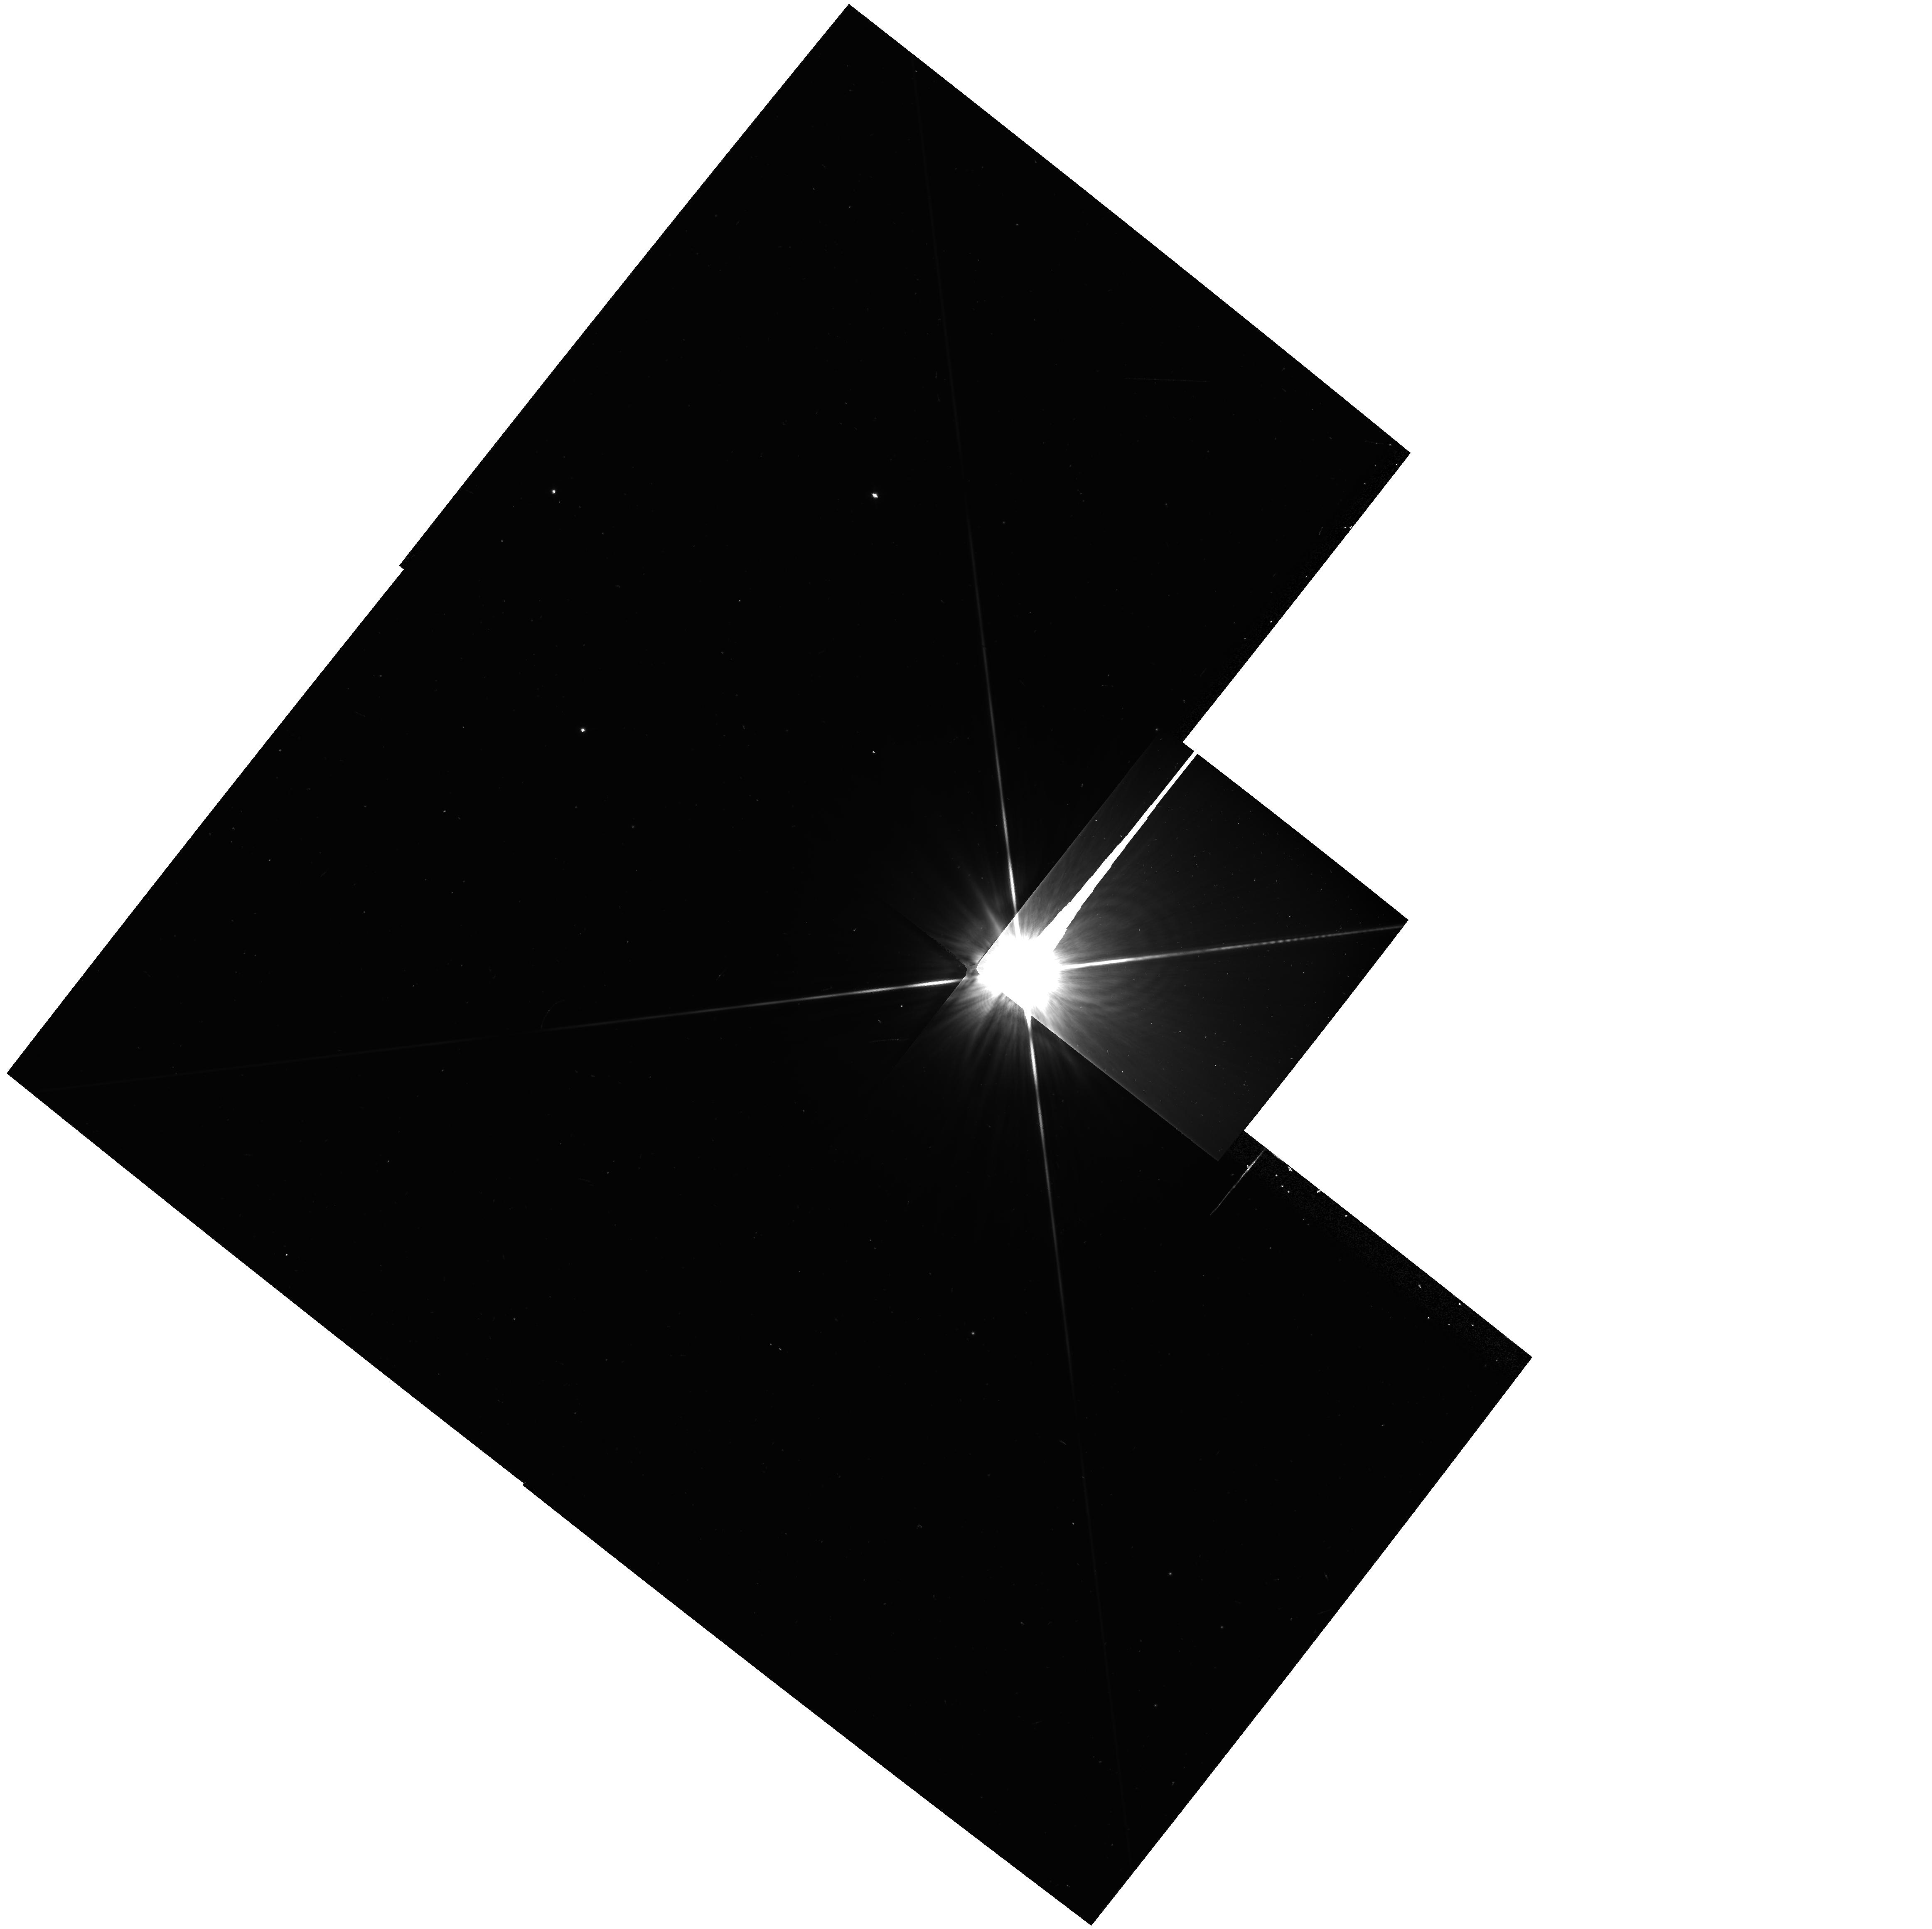
Target: HD39060
Instrument: WFPC2/PC
Filter: F814W
Exposure: 5 min
Observation ID: hst_5700_03_wfpc2_pc_f814w_u2yj03

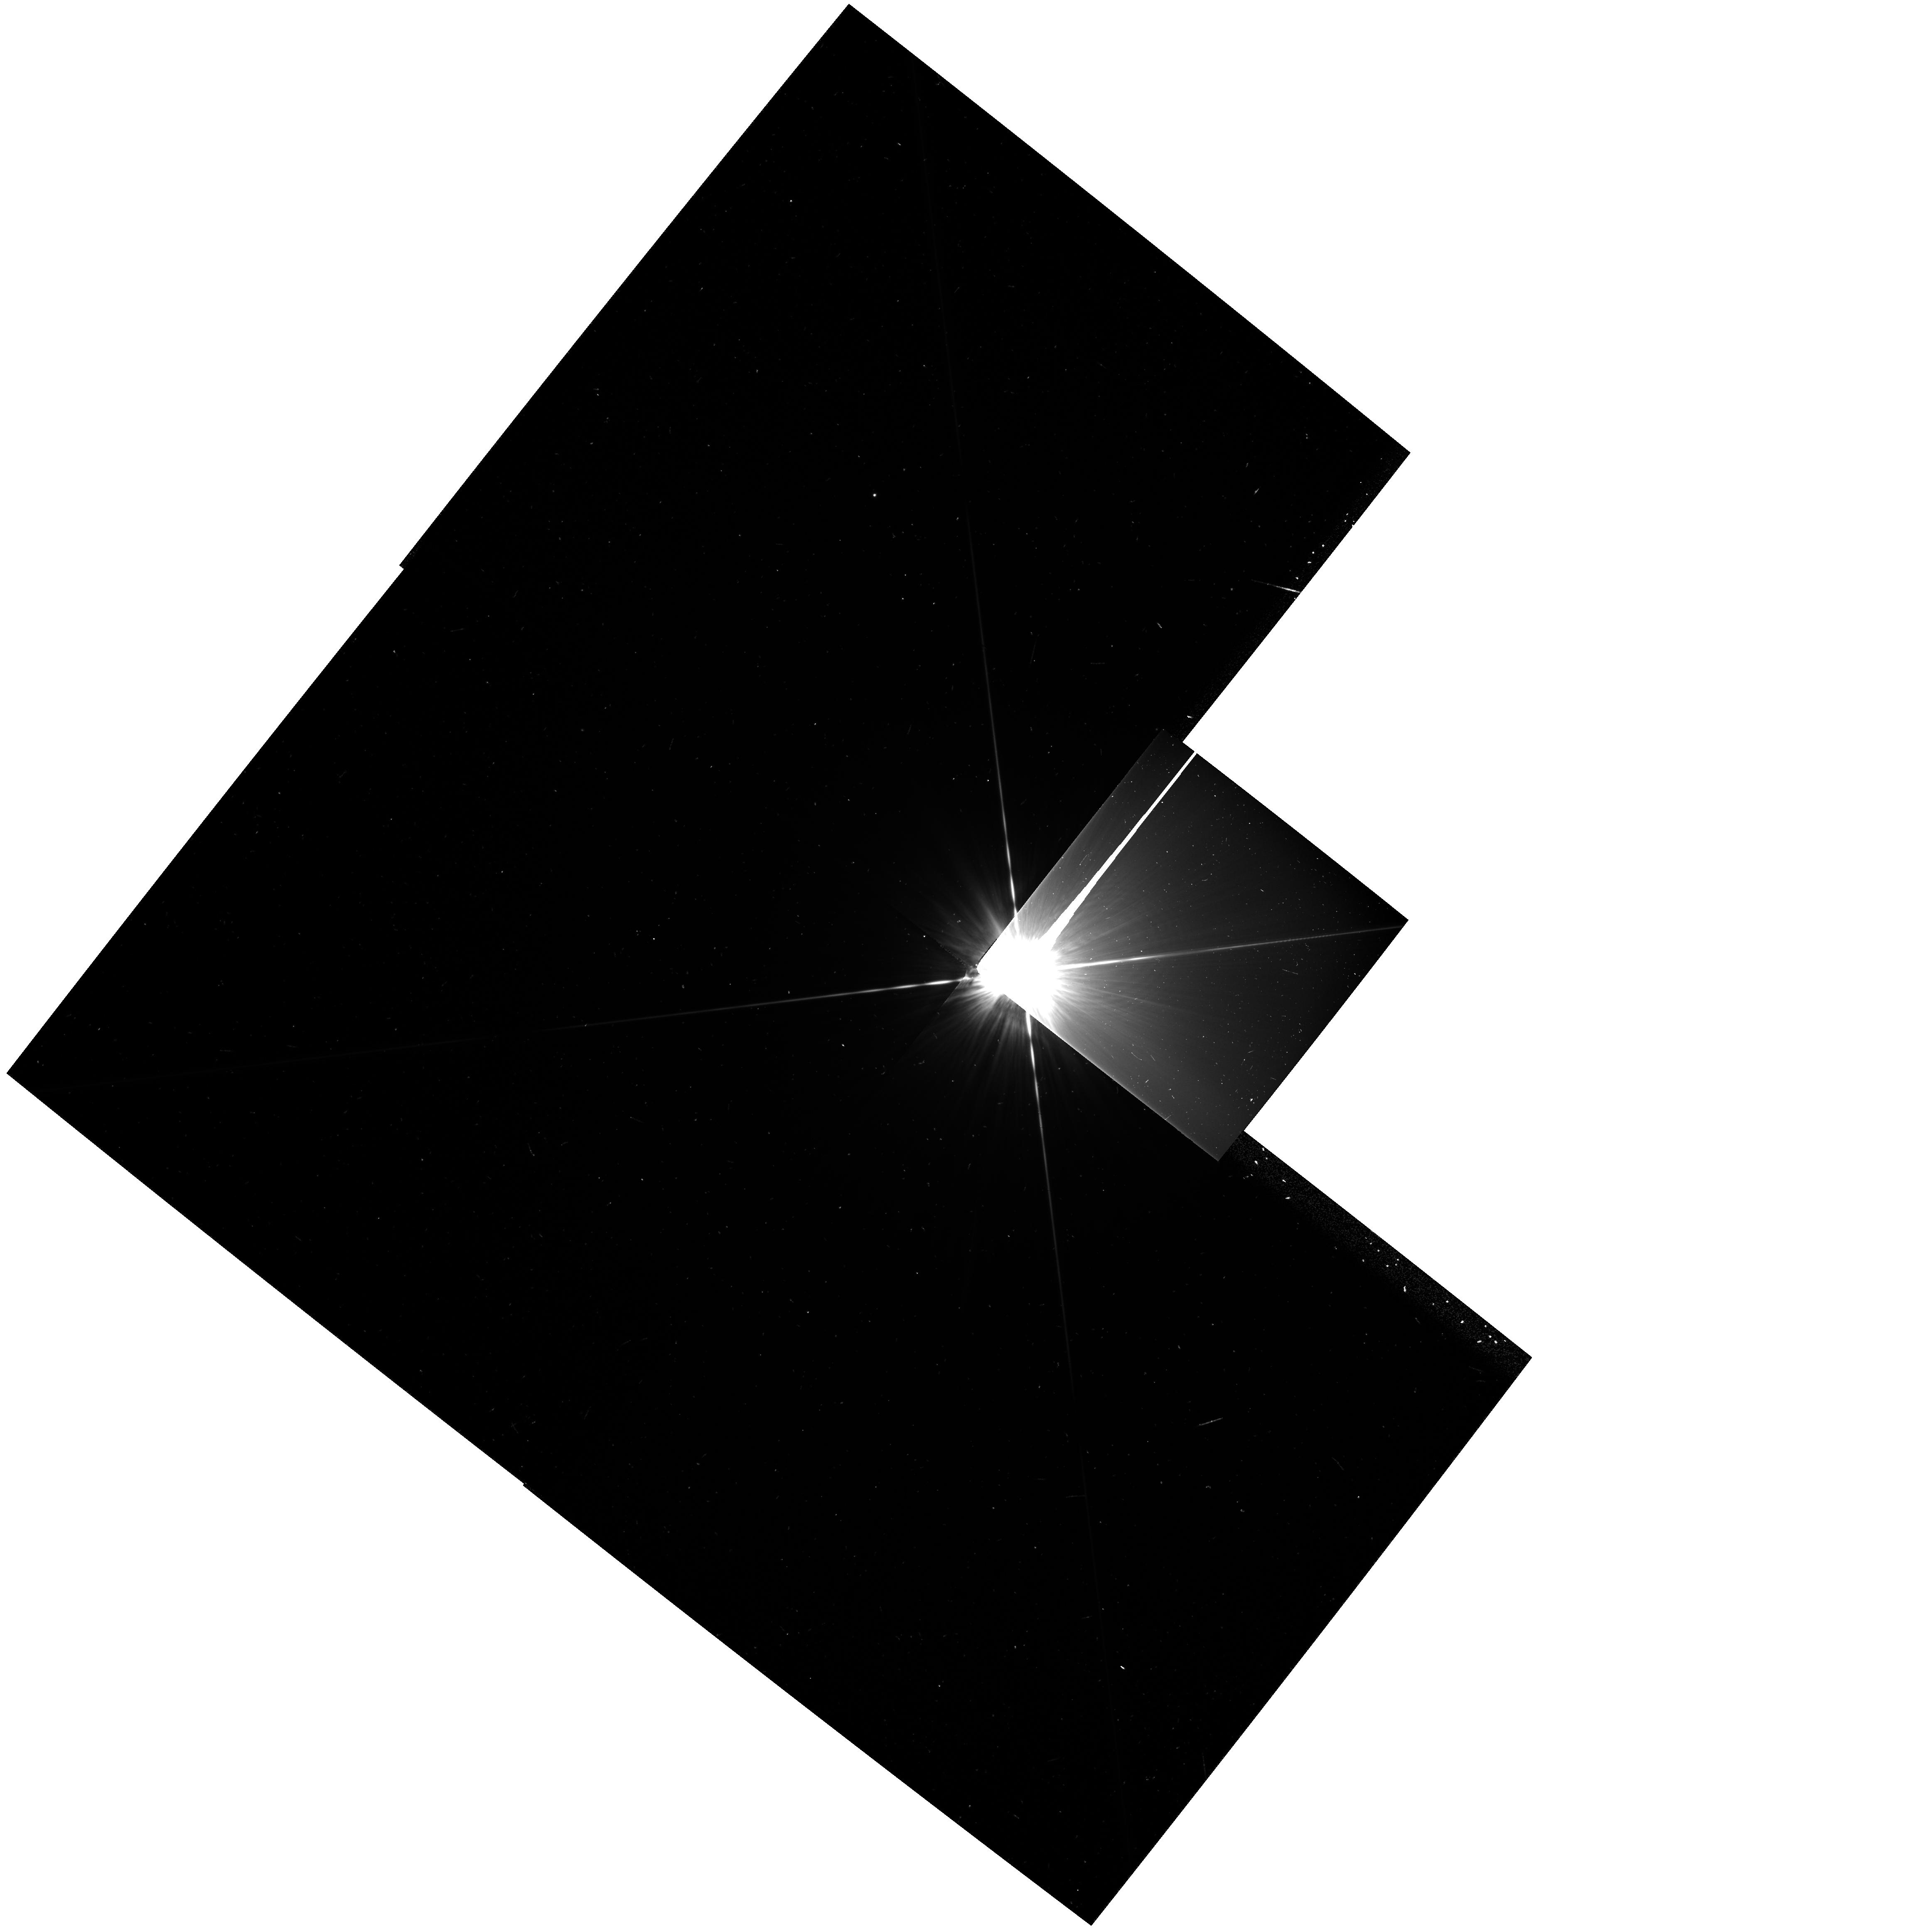
Target: HD39060
Instrument: WFPC2/PC
Filter: F439W
Exposure: 8 min
Observation ID: hst_5700_03_wfpc2_pc_f439w_u2yj03

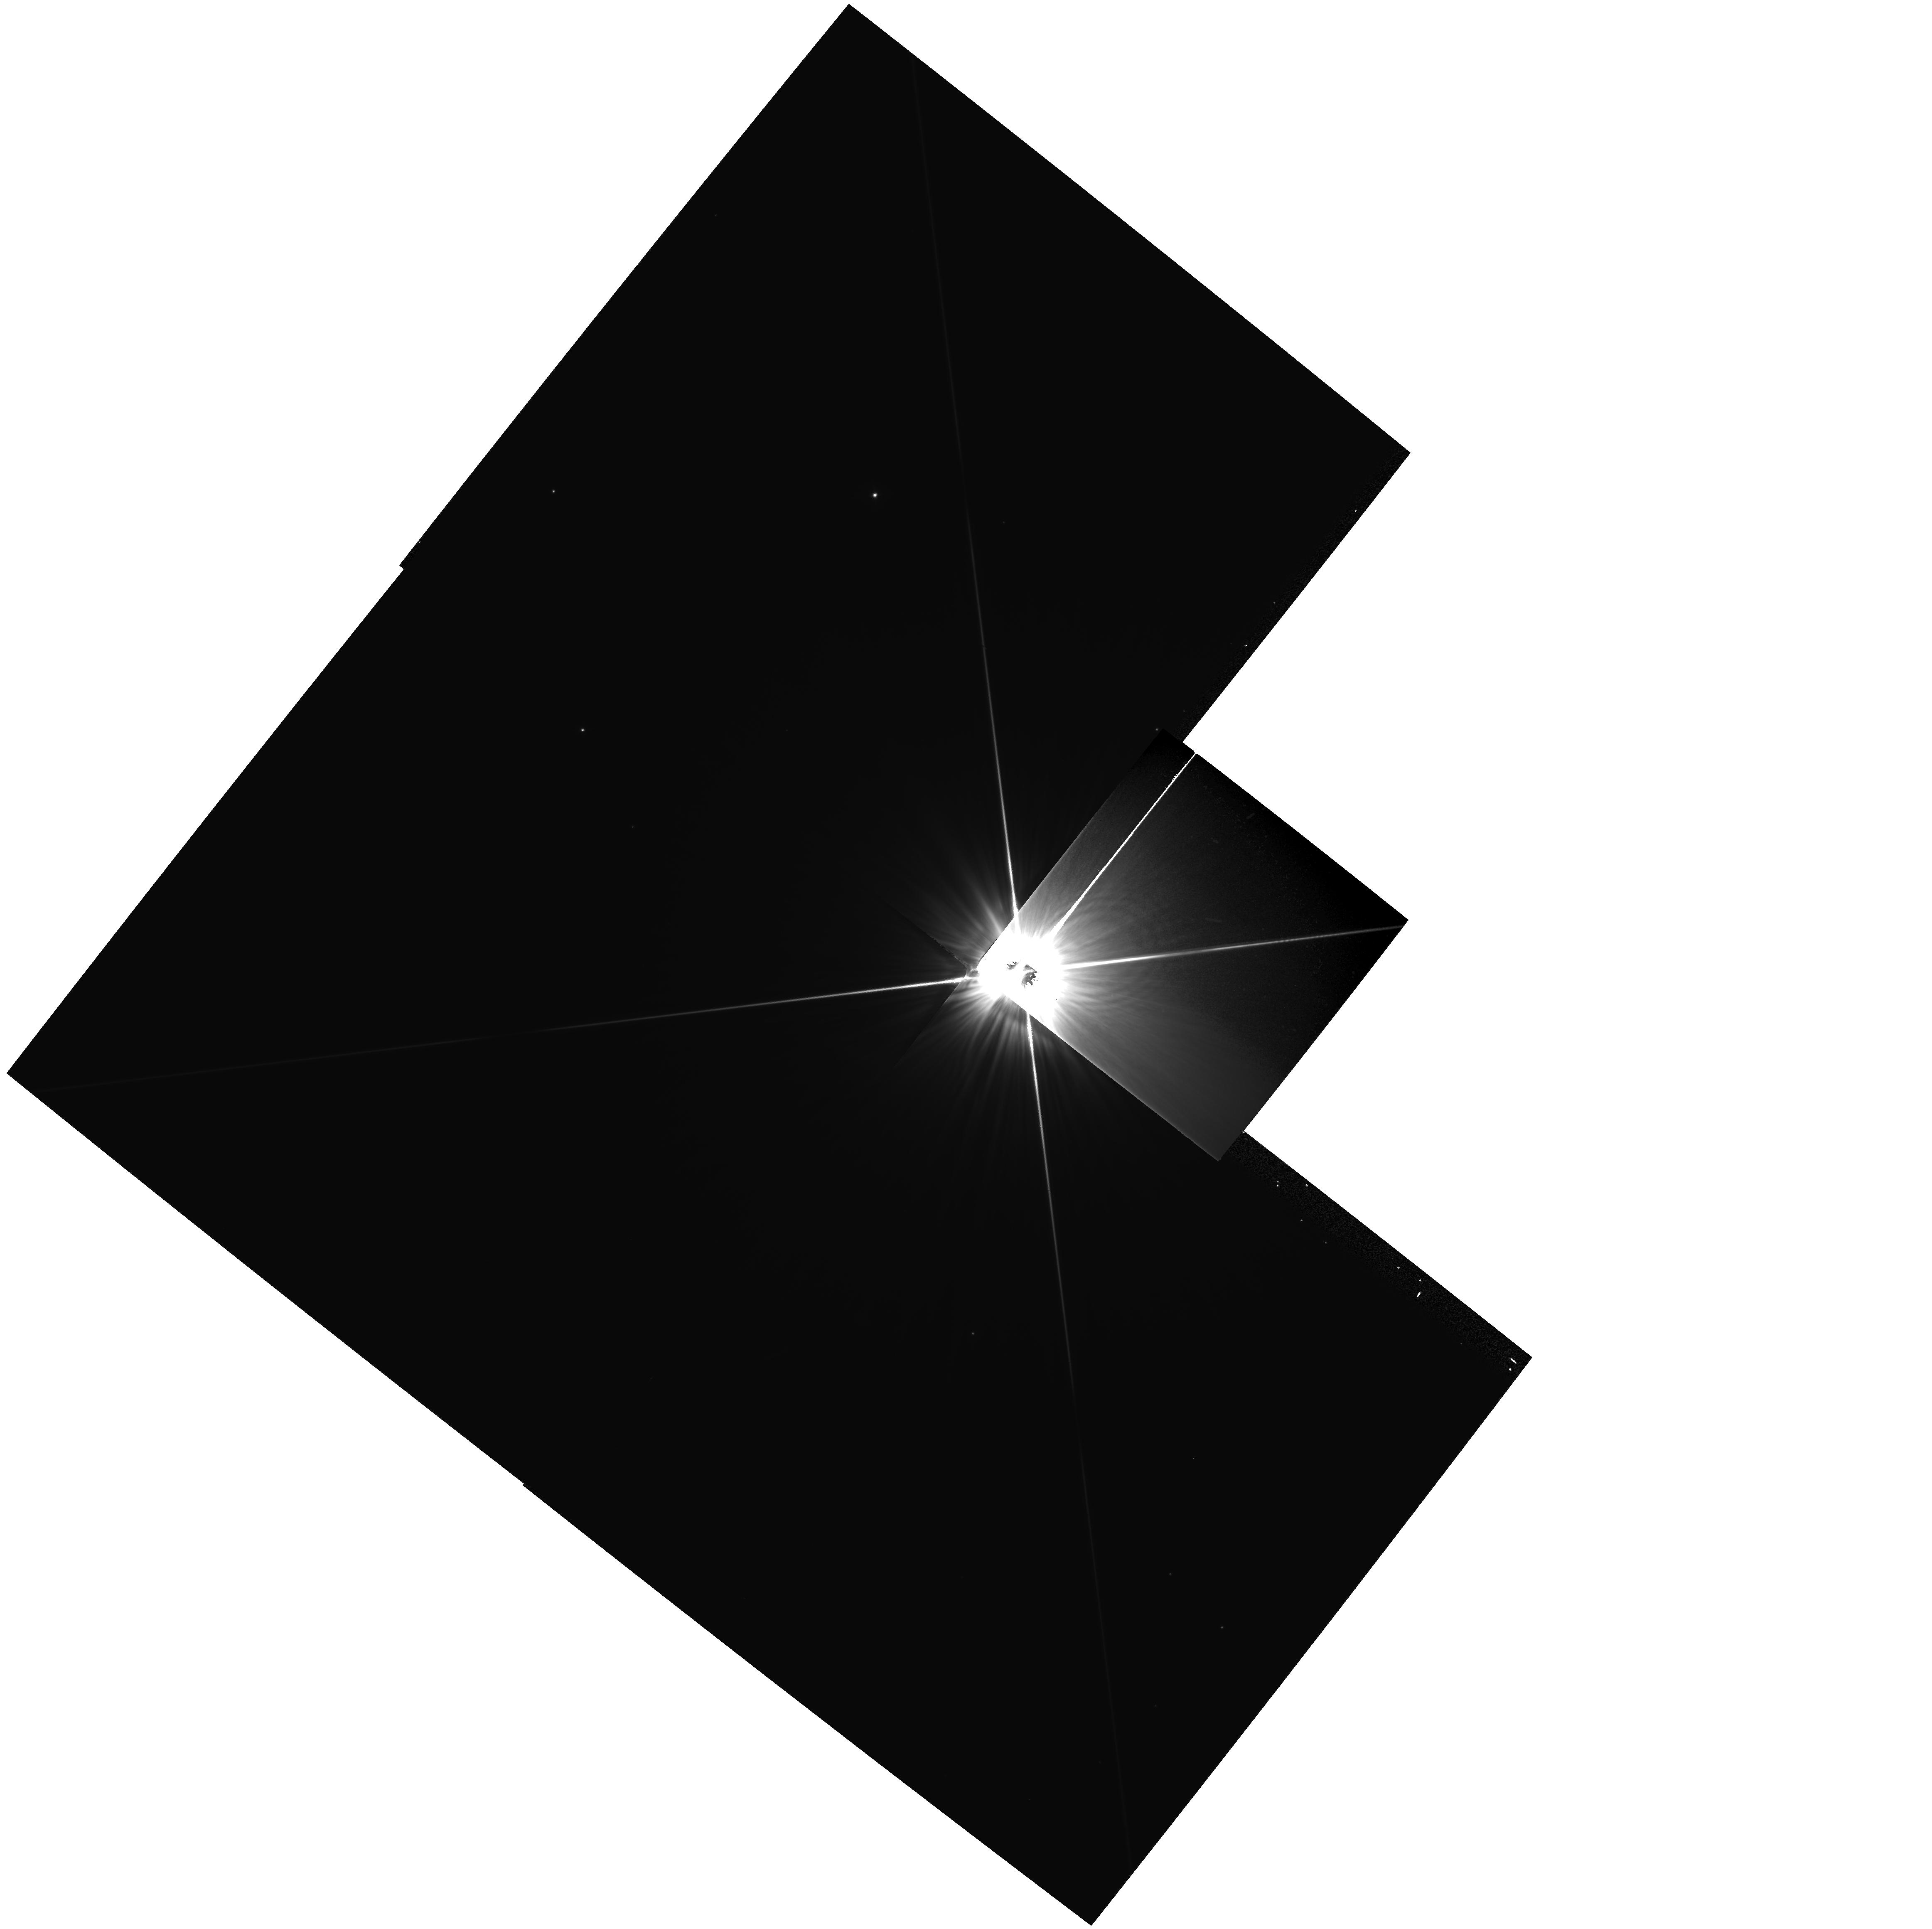
Target: HD39060
Instrument: WFPC2/PC
Filter: F555W
Exposure: 8 min
Observation ID: hst_5700_03_wfpc2_pc_f555w_u2yj03

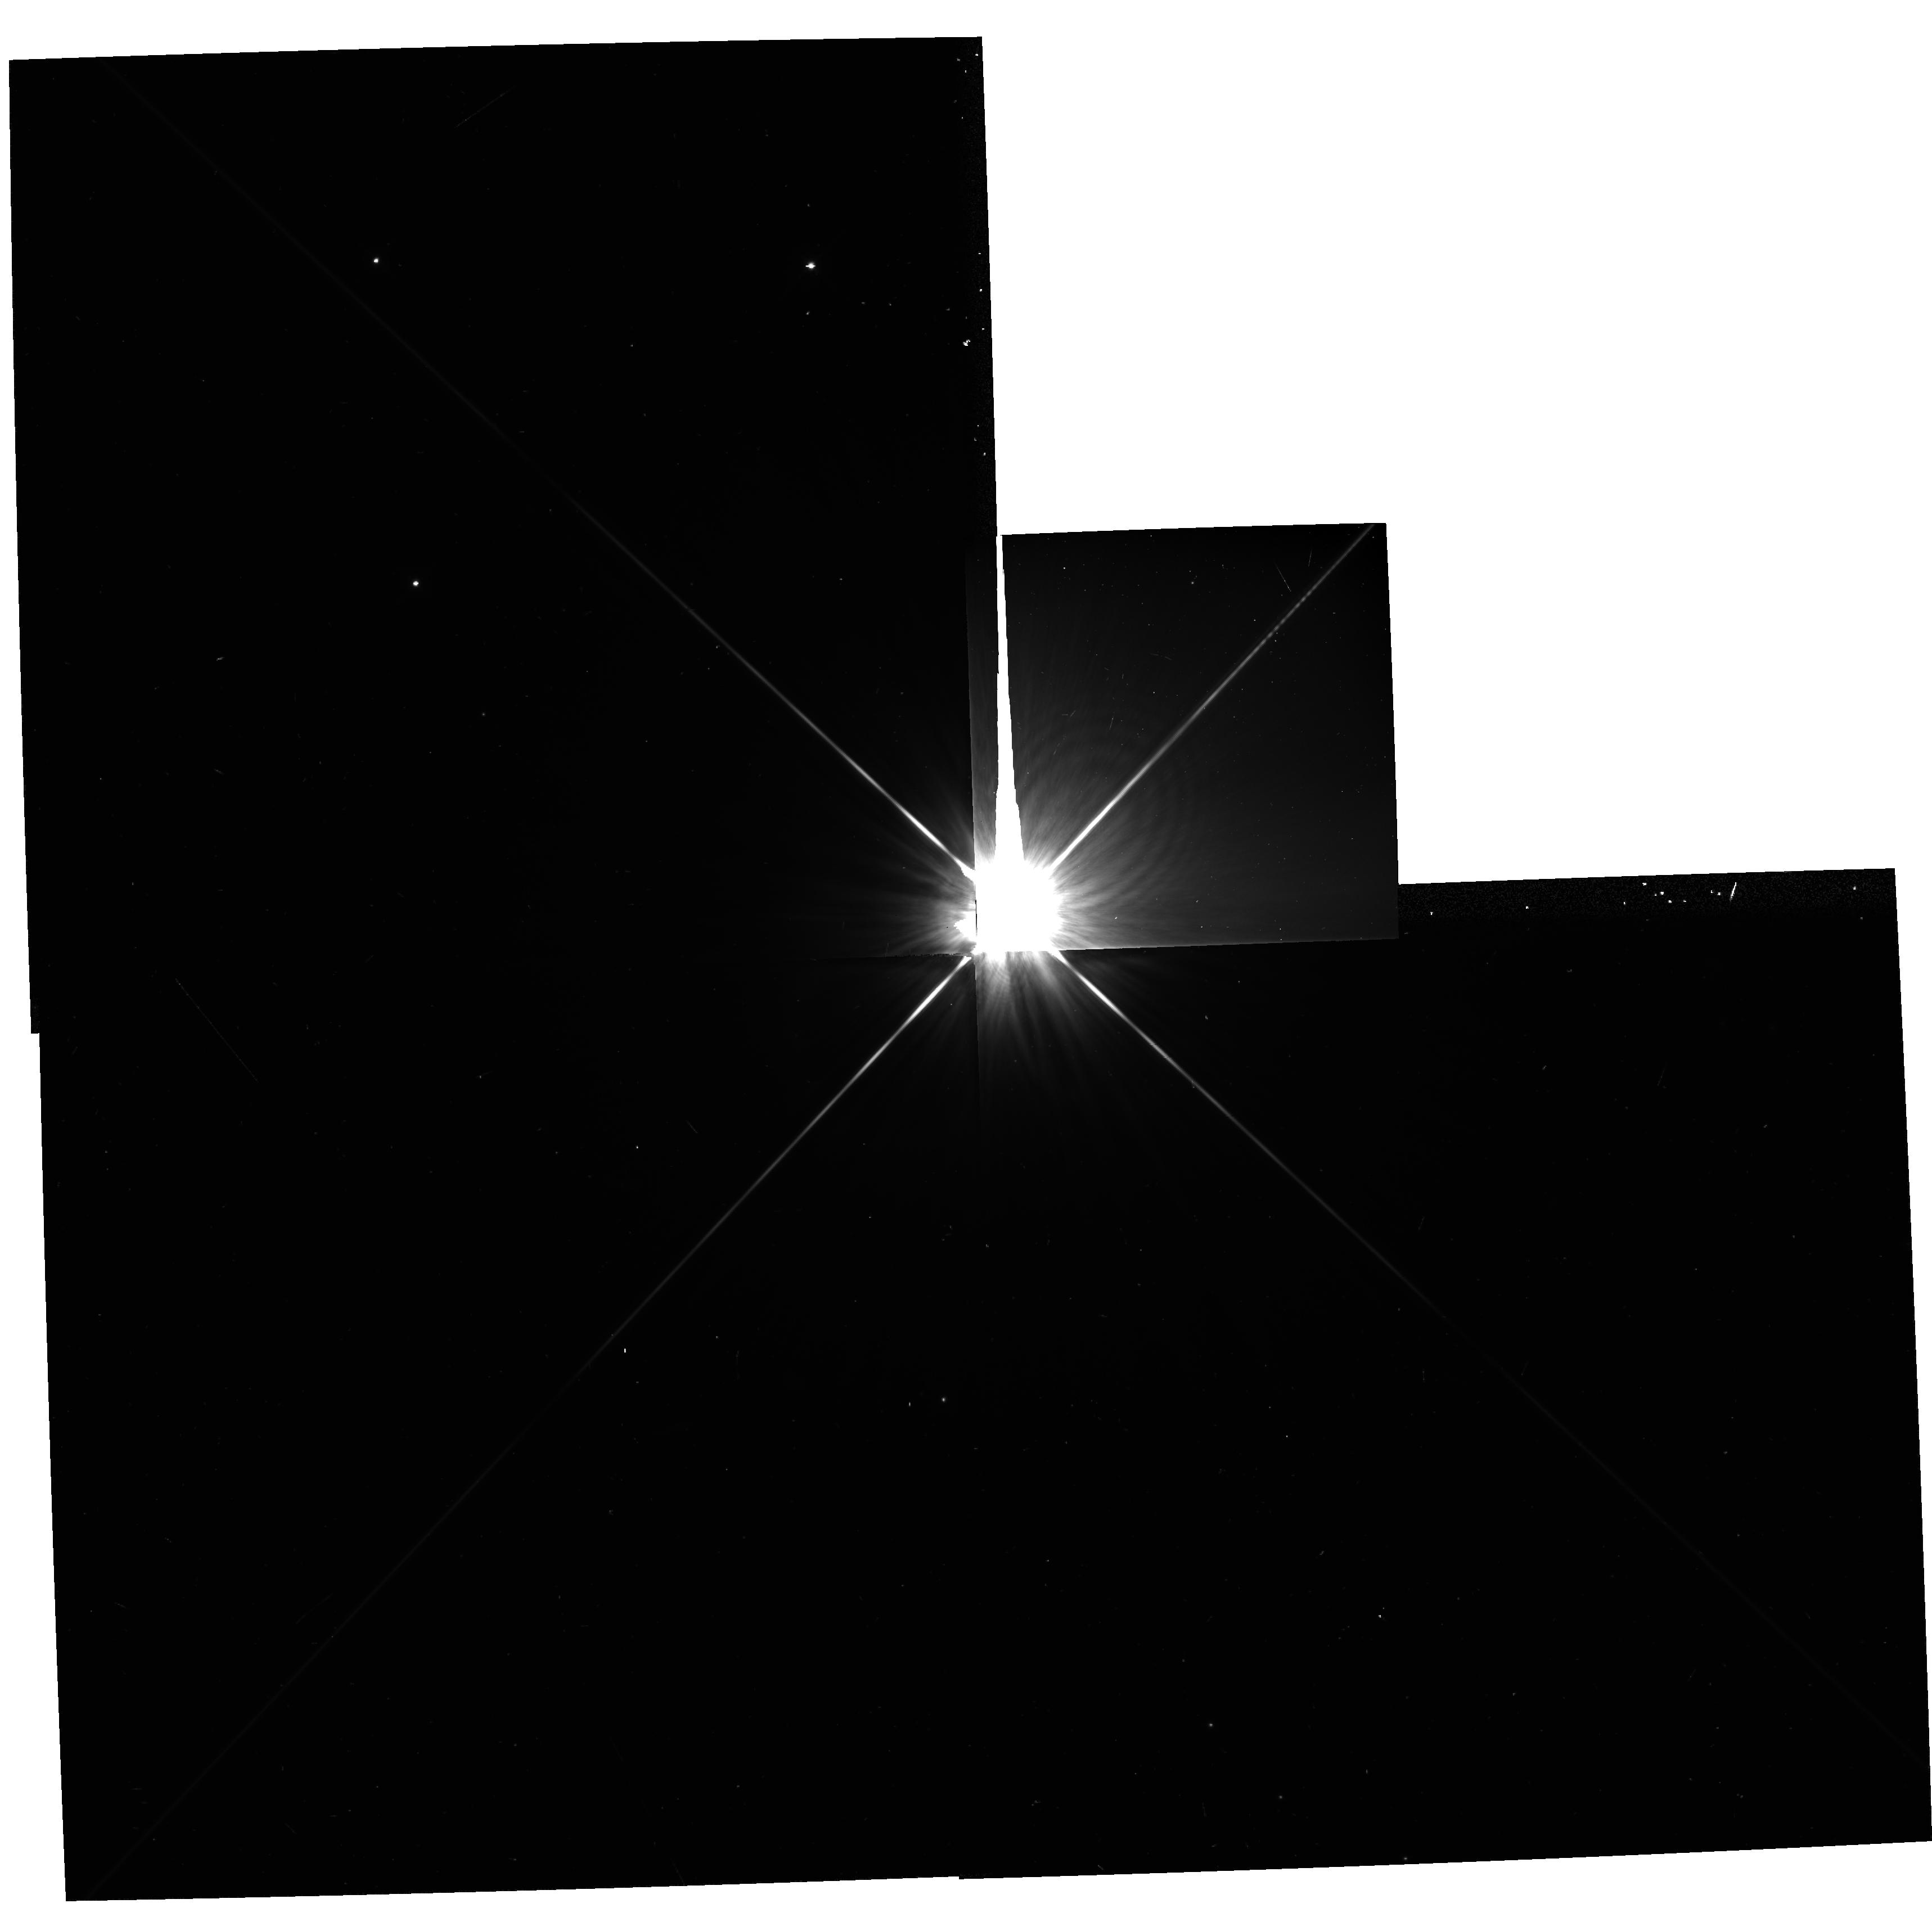
Target: HD39060
Instrument: WFPC2/PC
Filter: F814W
Exposure: 5 min
Observation ID: hst_5700_02_wfpc2_pc_f814w_u2yj02

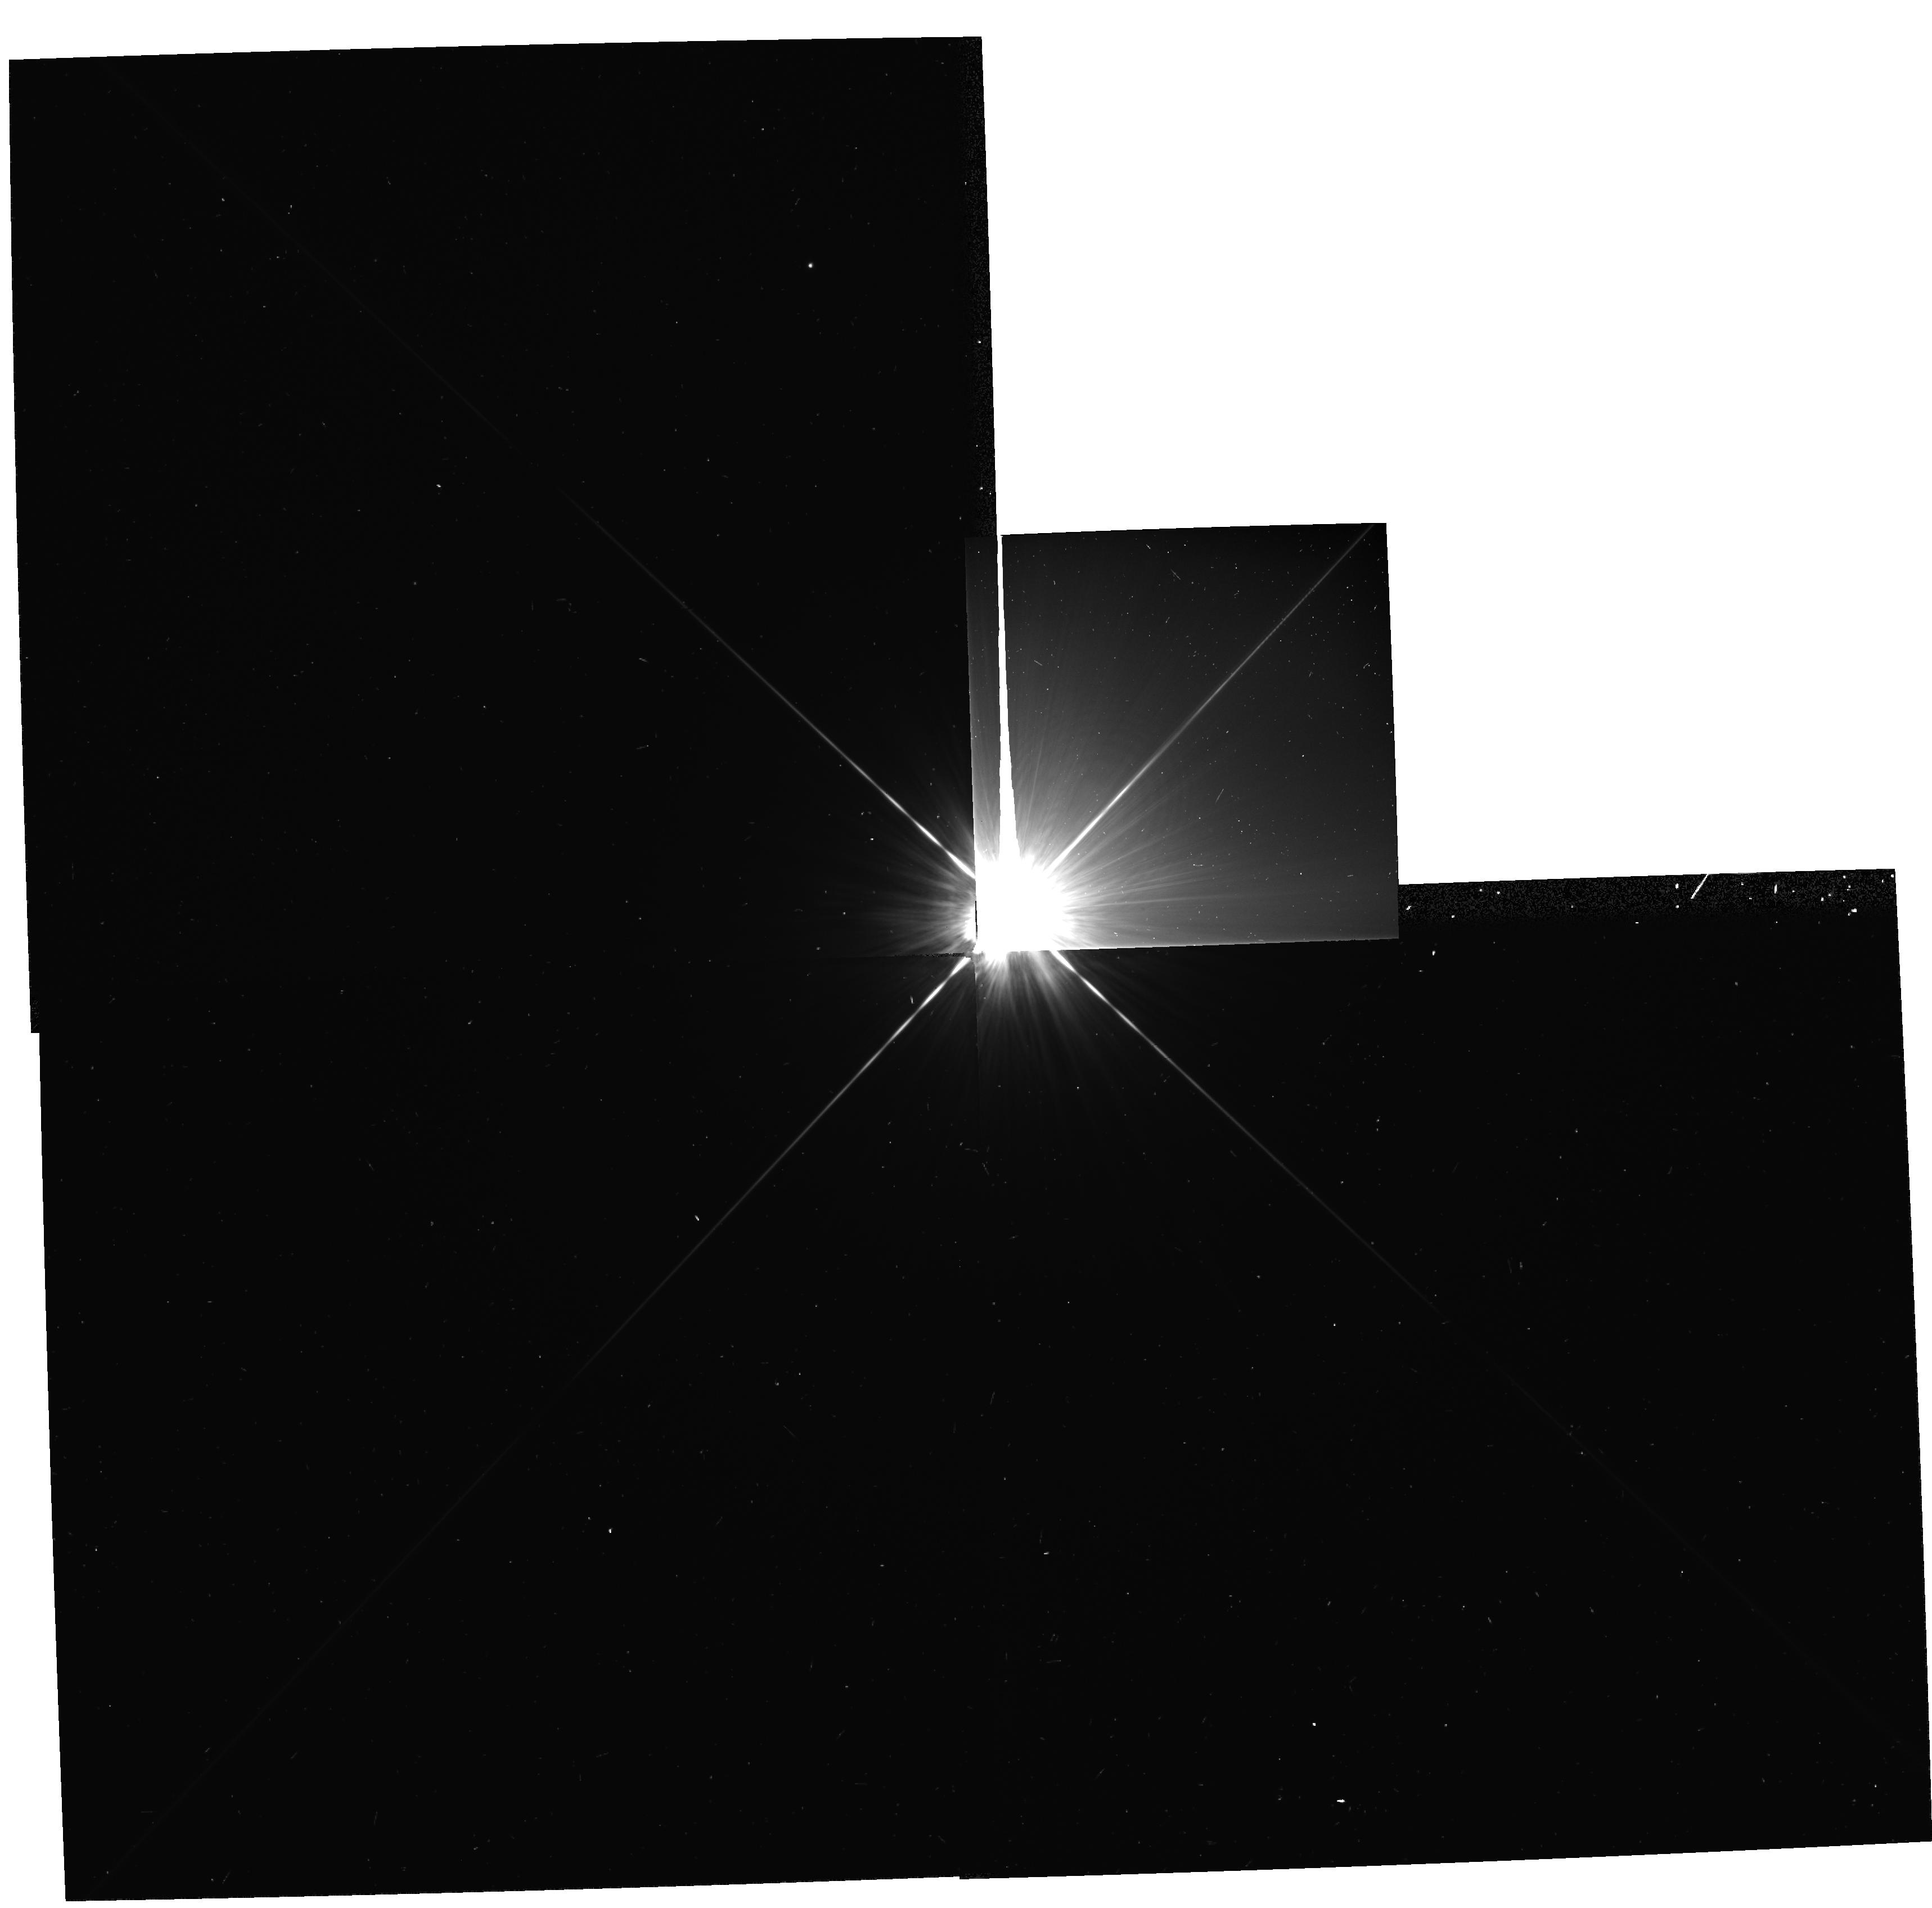
Target: HD39060
Instrument: WFPC2/PC
Filter: F439W
Exposure: 8 min
Observation ID: hst_5700_02_wfpc2_pc_f439w_u2yj02

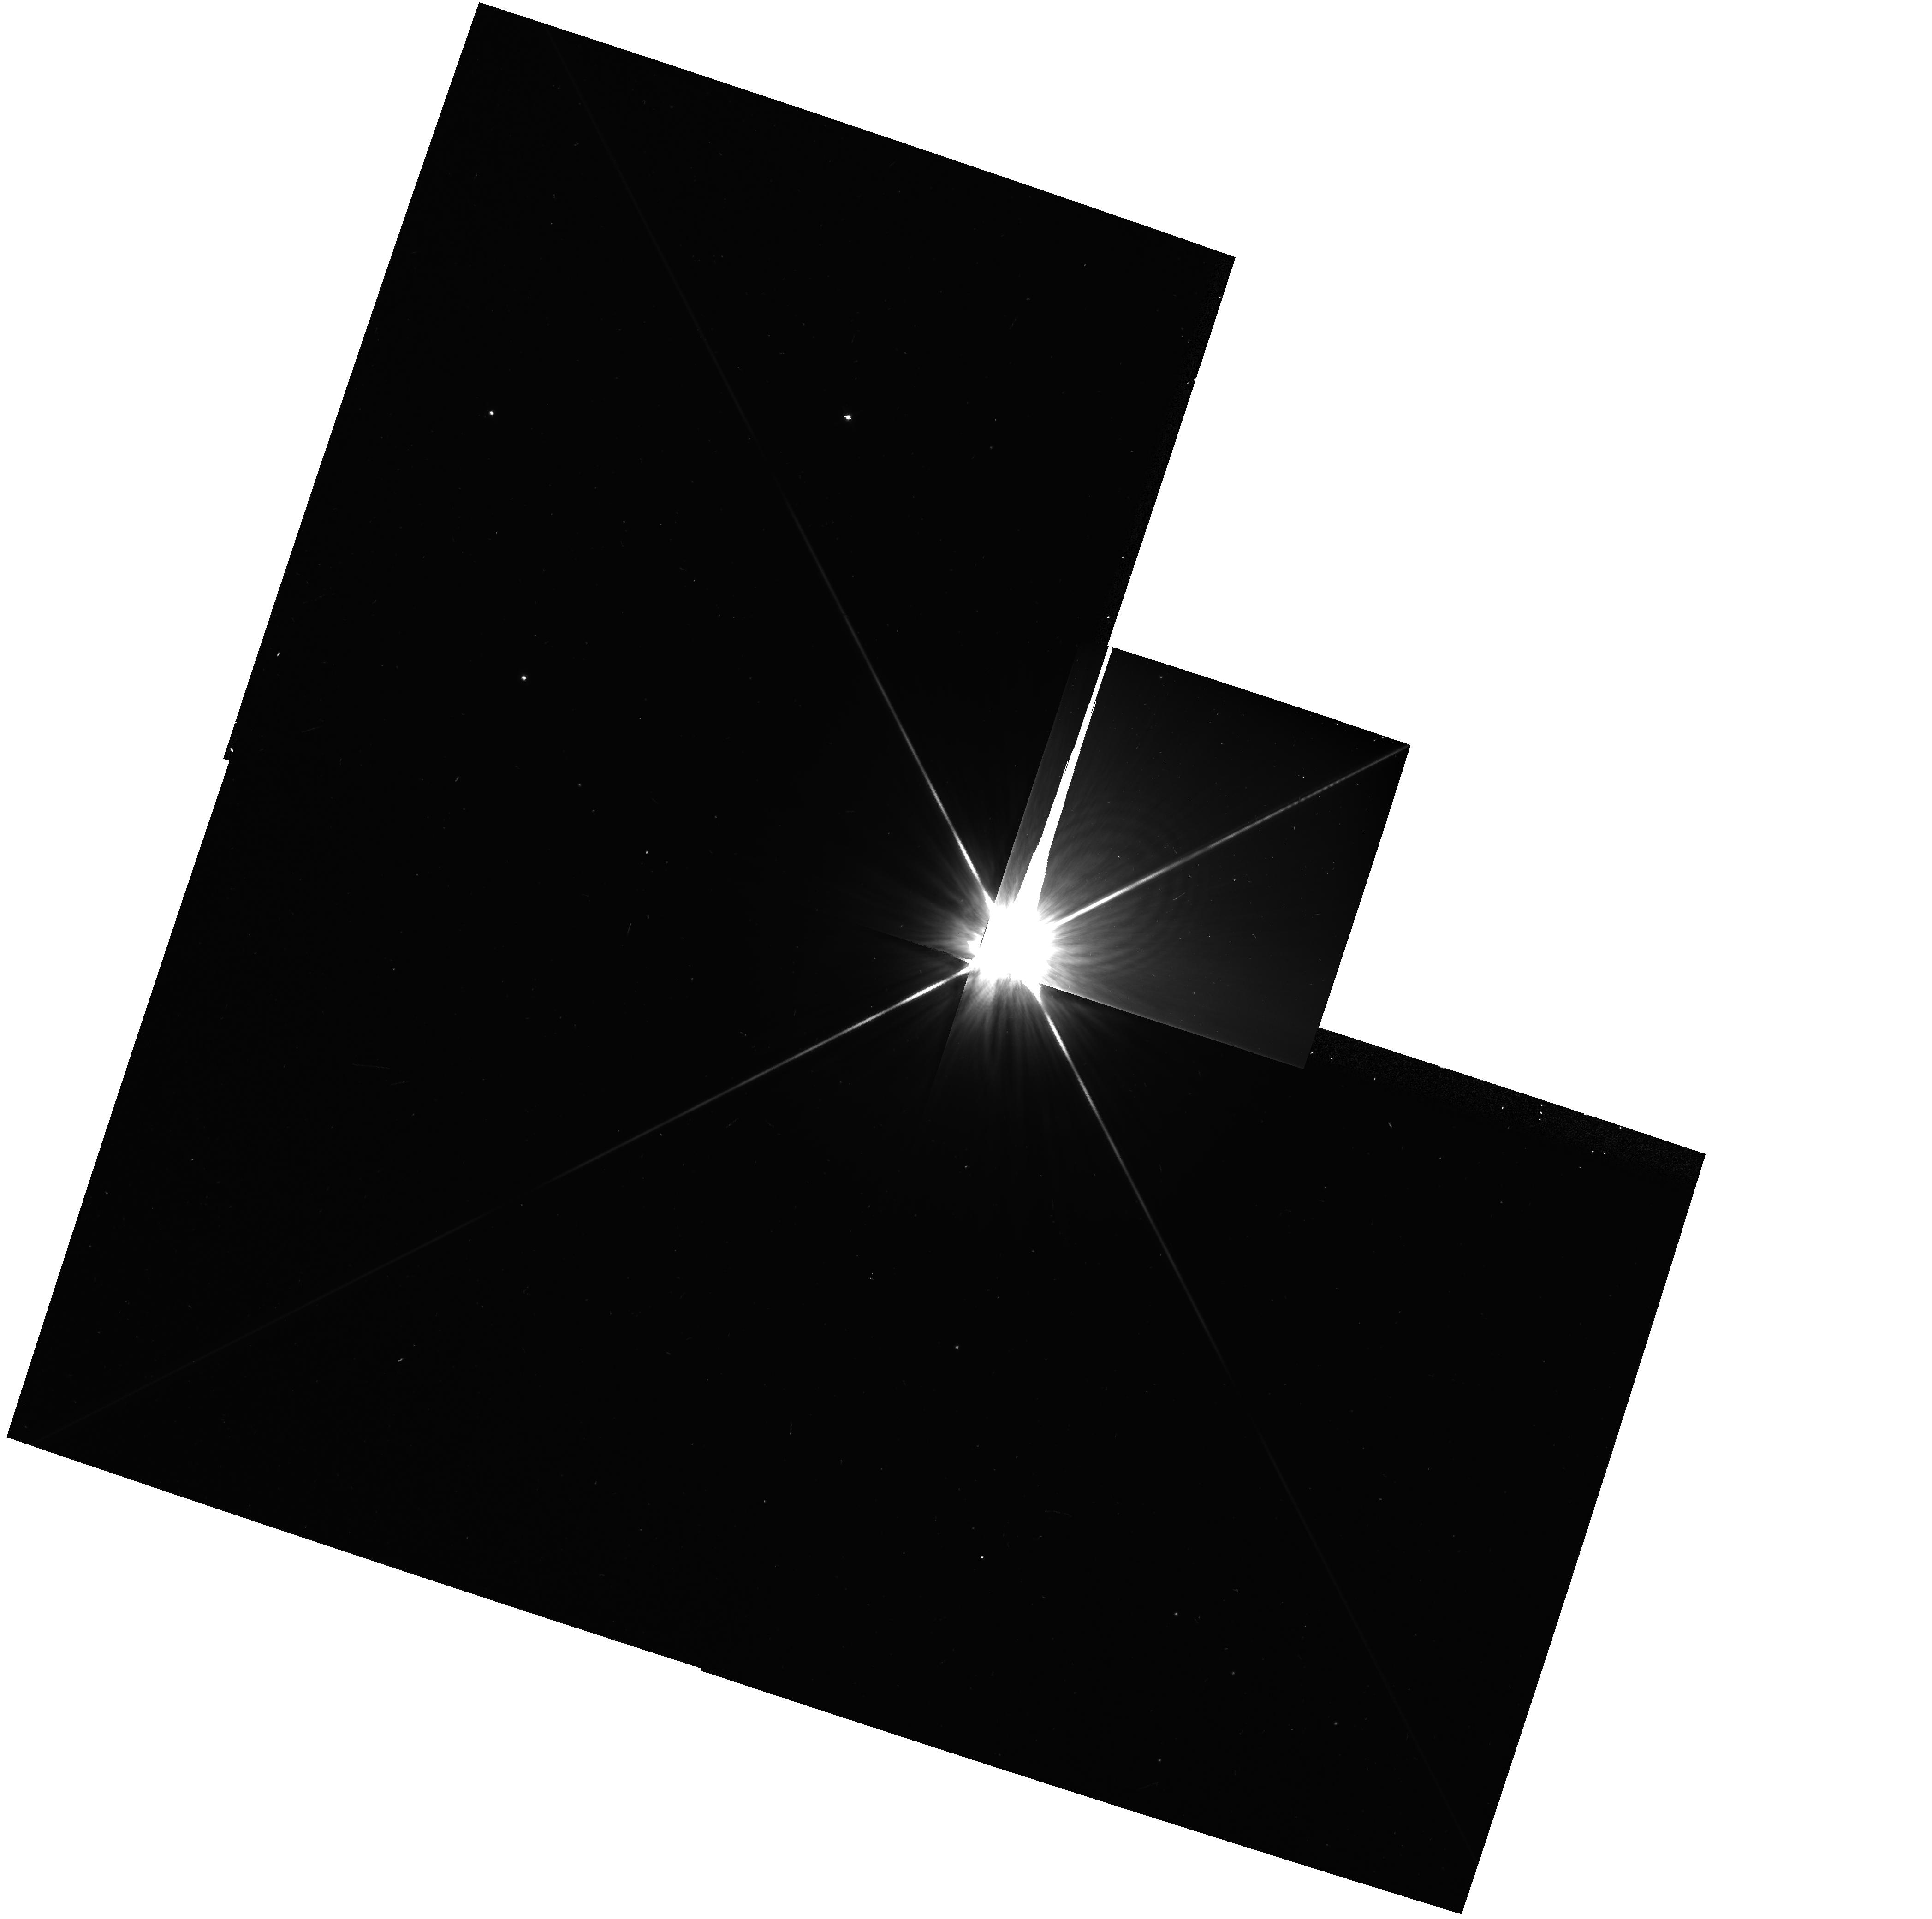
Target: HD39060
Instrument: WFPC2/PC
Filter: F814W
Exposure: 5 min
Observation ID: hst_5700_01_wfpc2_pc_f814w_u2yj01

DISKS AROUND MAIN SEQUENCE STARS: CYCLE 4 CARRYOVER (PI: Burrows, Christopher J.)

We propose to examine the circumstellar disk around Beta Pictoris in order to determine its radial profile, and hence (in combination with IRAS data) to fix its albedo and temperature profile. These observations will extend previous extensive ground based coronagraphic investigations, and modelling by the authors. The data will enable us to understand better the central clearing in the disk and whether it is caused by sublimation or possible planet formation. The observations will also constrain the geometric properties of the disk including its inclination angle, vertical thickness and radial profile. Such observations limit models for the dynamics of the disk, including its velocity dispersion and hence mass distribution, and radial mass transport mechanisms. If density waves or clear zones are observed, they will give indirect evidence for the presence of massive bodies (planets) in the disk. The observations involve a judicious use of roll deconvolution and PSF modelling in order to allow the central stellar image and associated scattered light to be subtracted.